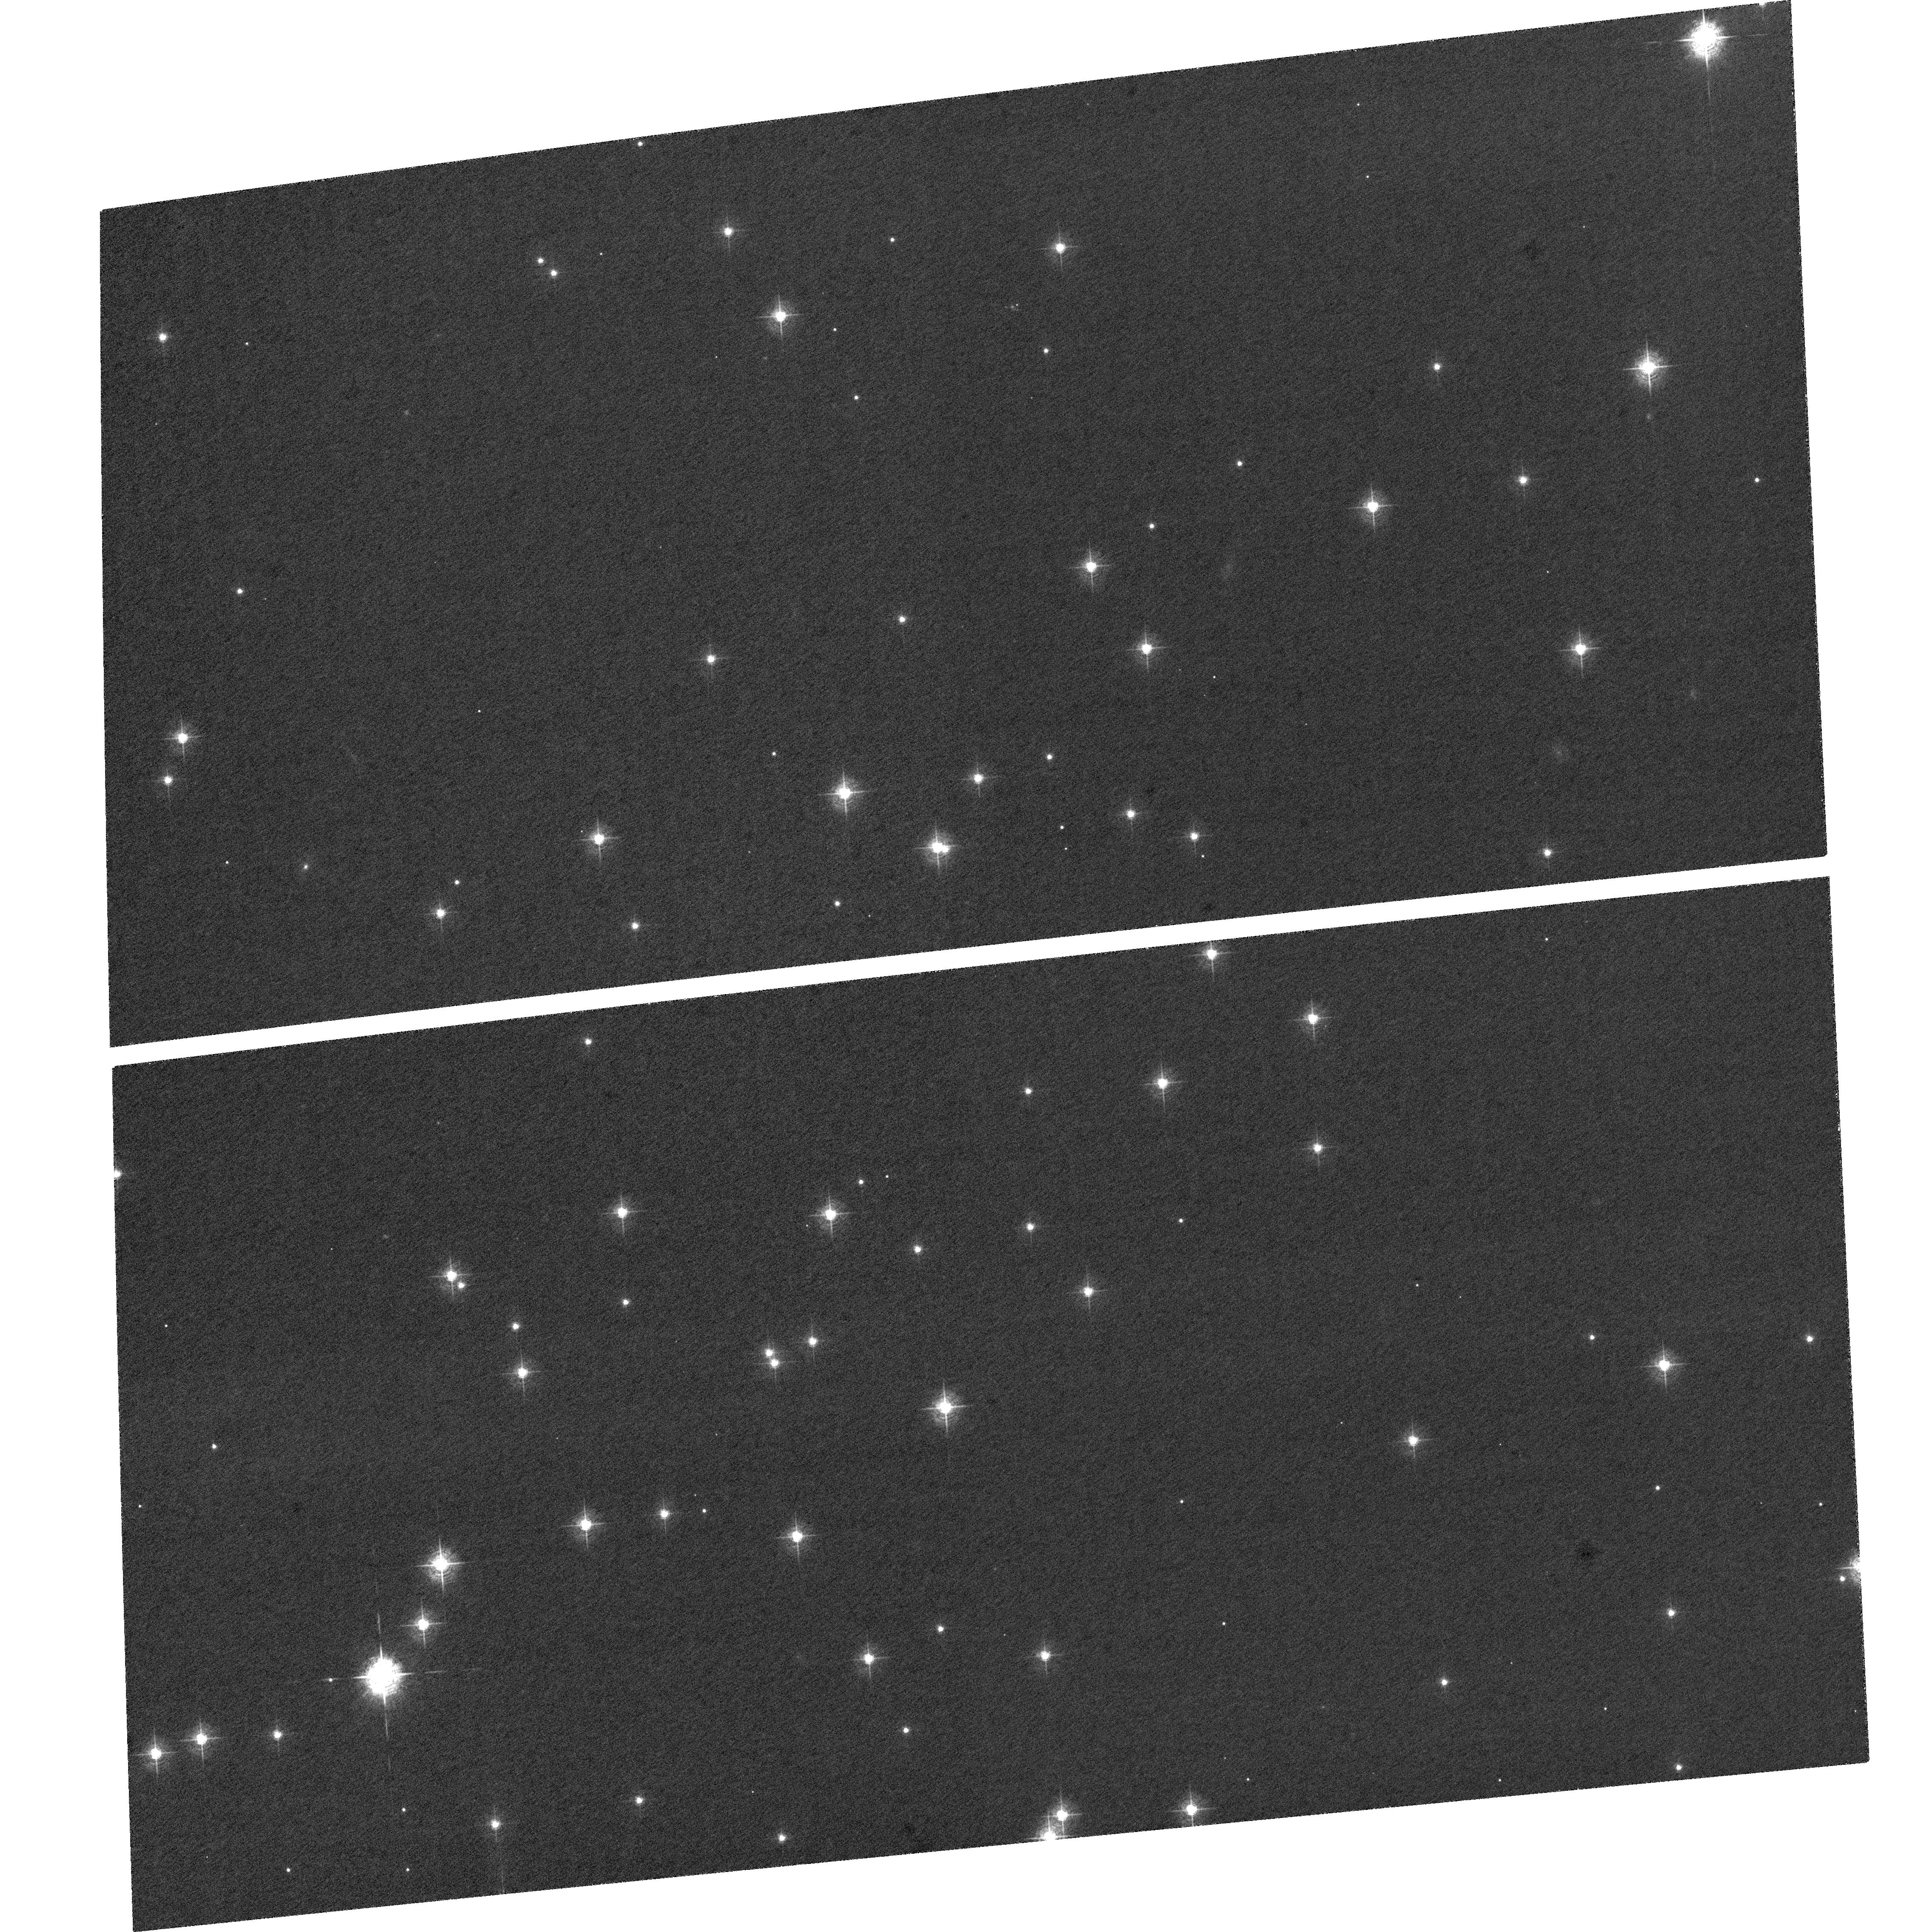
Target: NGC-188-58. Instrument: ACS/WFC. Filter: F502N. Exposure: 1.6 h. Observation ID: hst_9014_b1_acs_wfc_f502n_j8bxb1

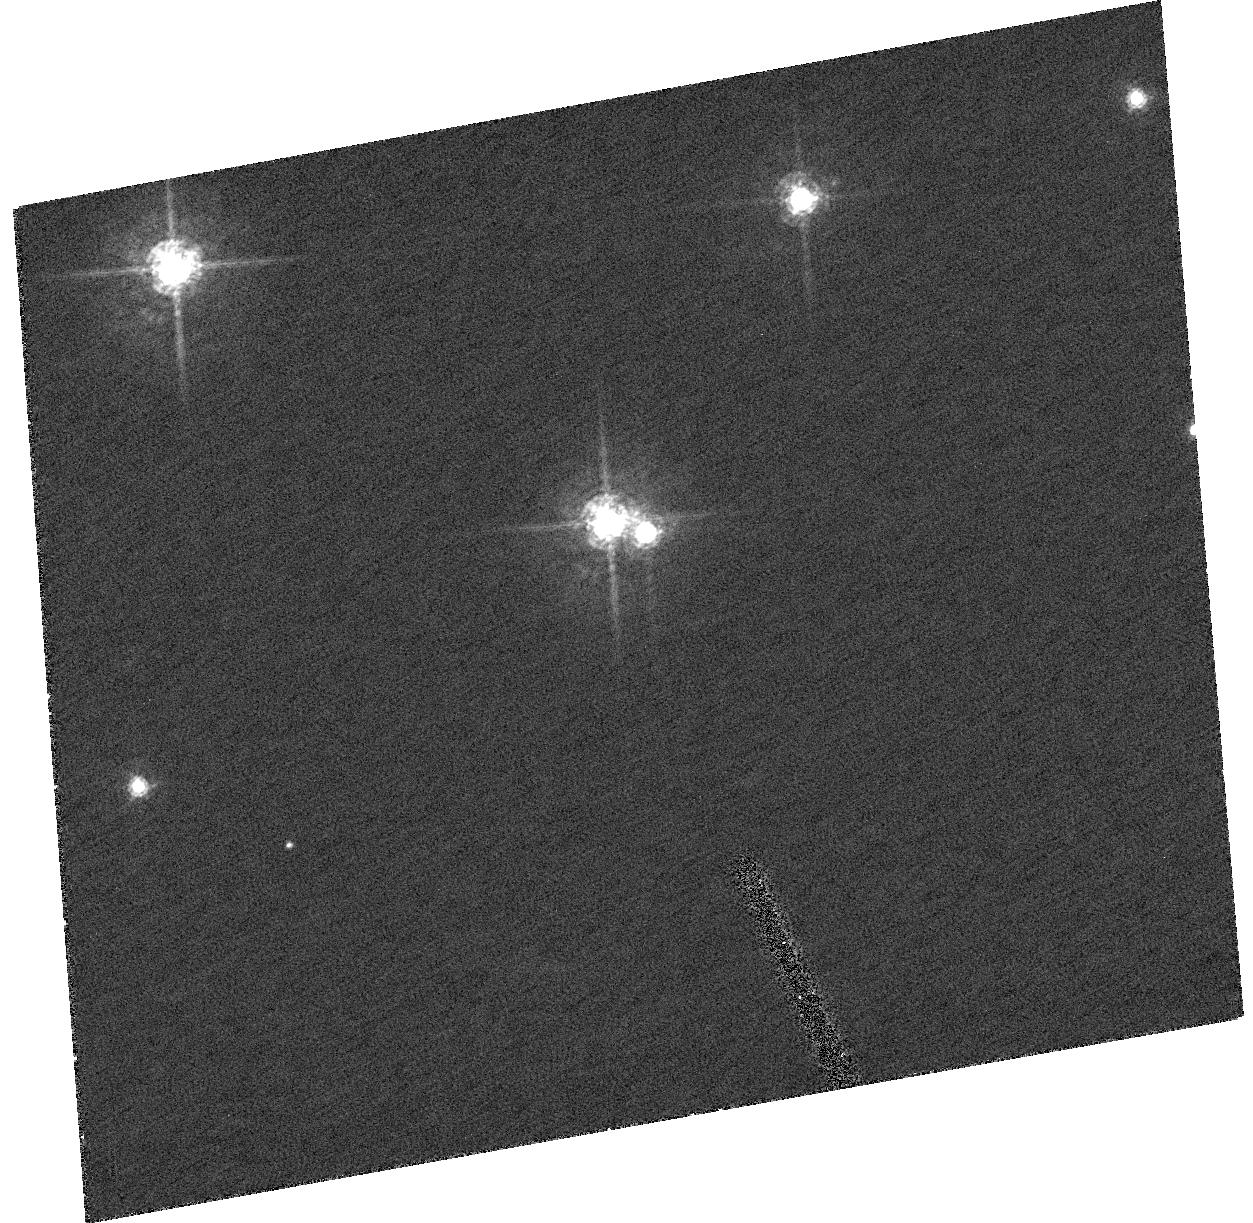
Target: NGC-188-58. Instrument: ACS/HRC. Filter: F550M. Exposure: 53 min. Observation ID: hst_9014_a1_acs_hrc_f550m_j8bxa1

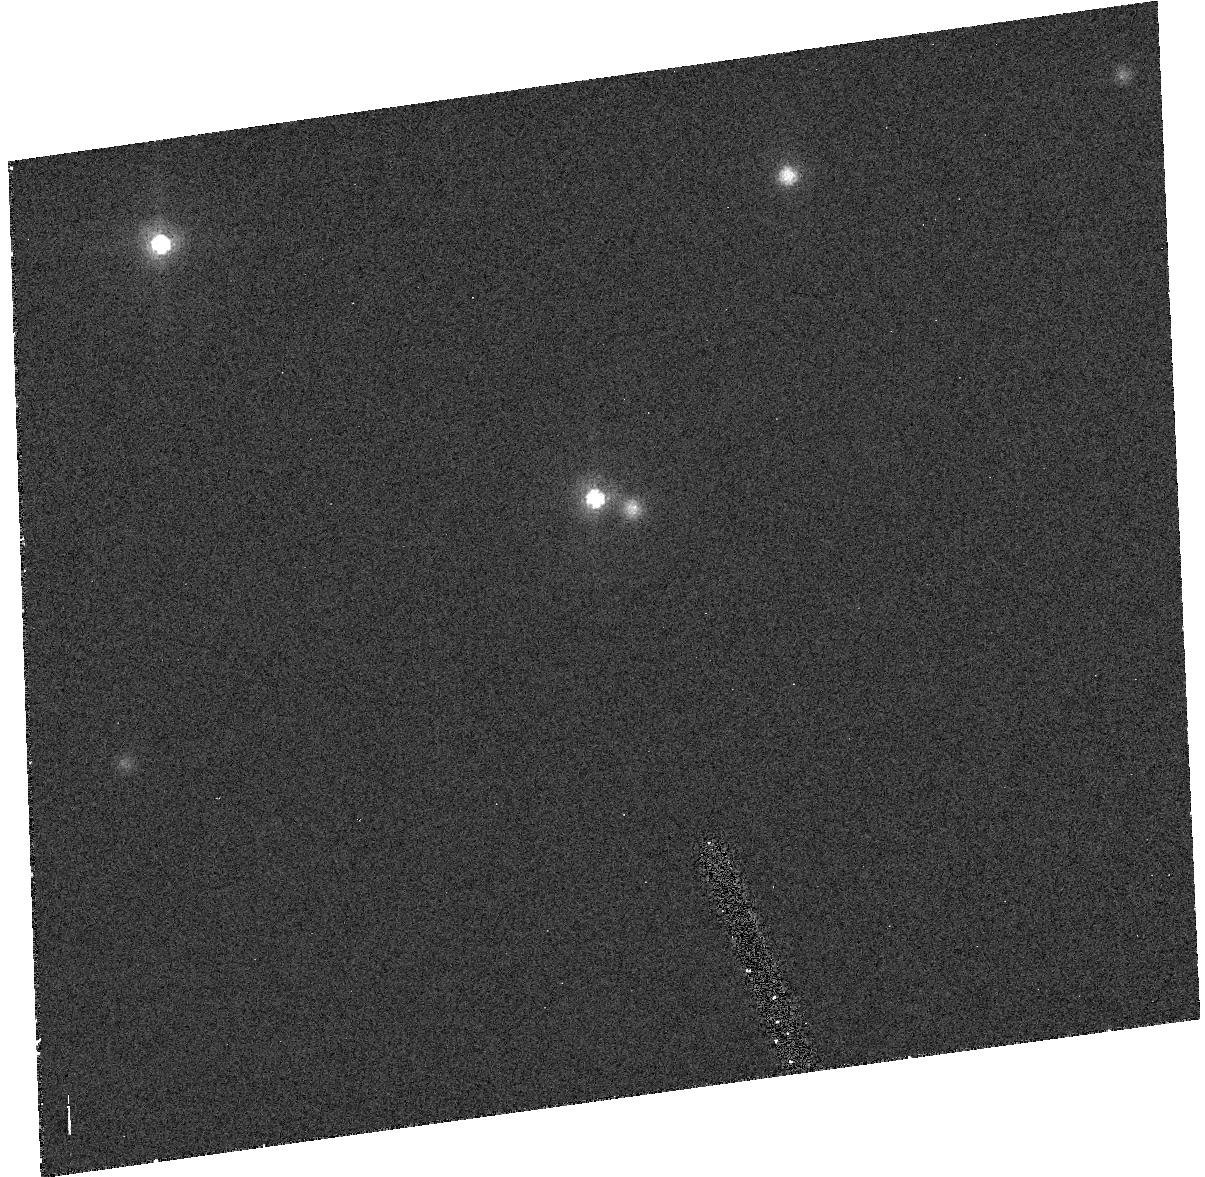
Target: NGC-188-58. Instrument: ACS/HRC. Filter: F502N. Exposure: 1.7 h. Observation ID: hst_9014_a2_acs_hrc_f502n_j8bxa2

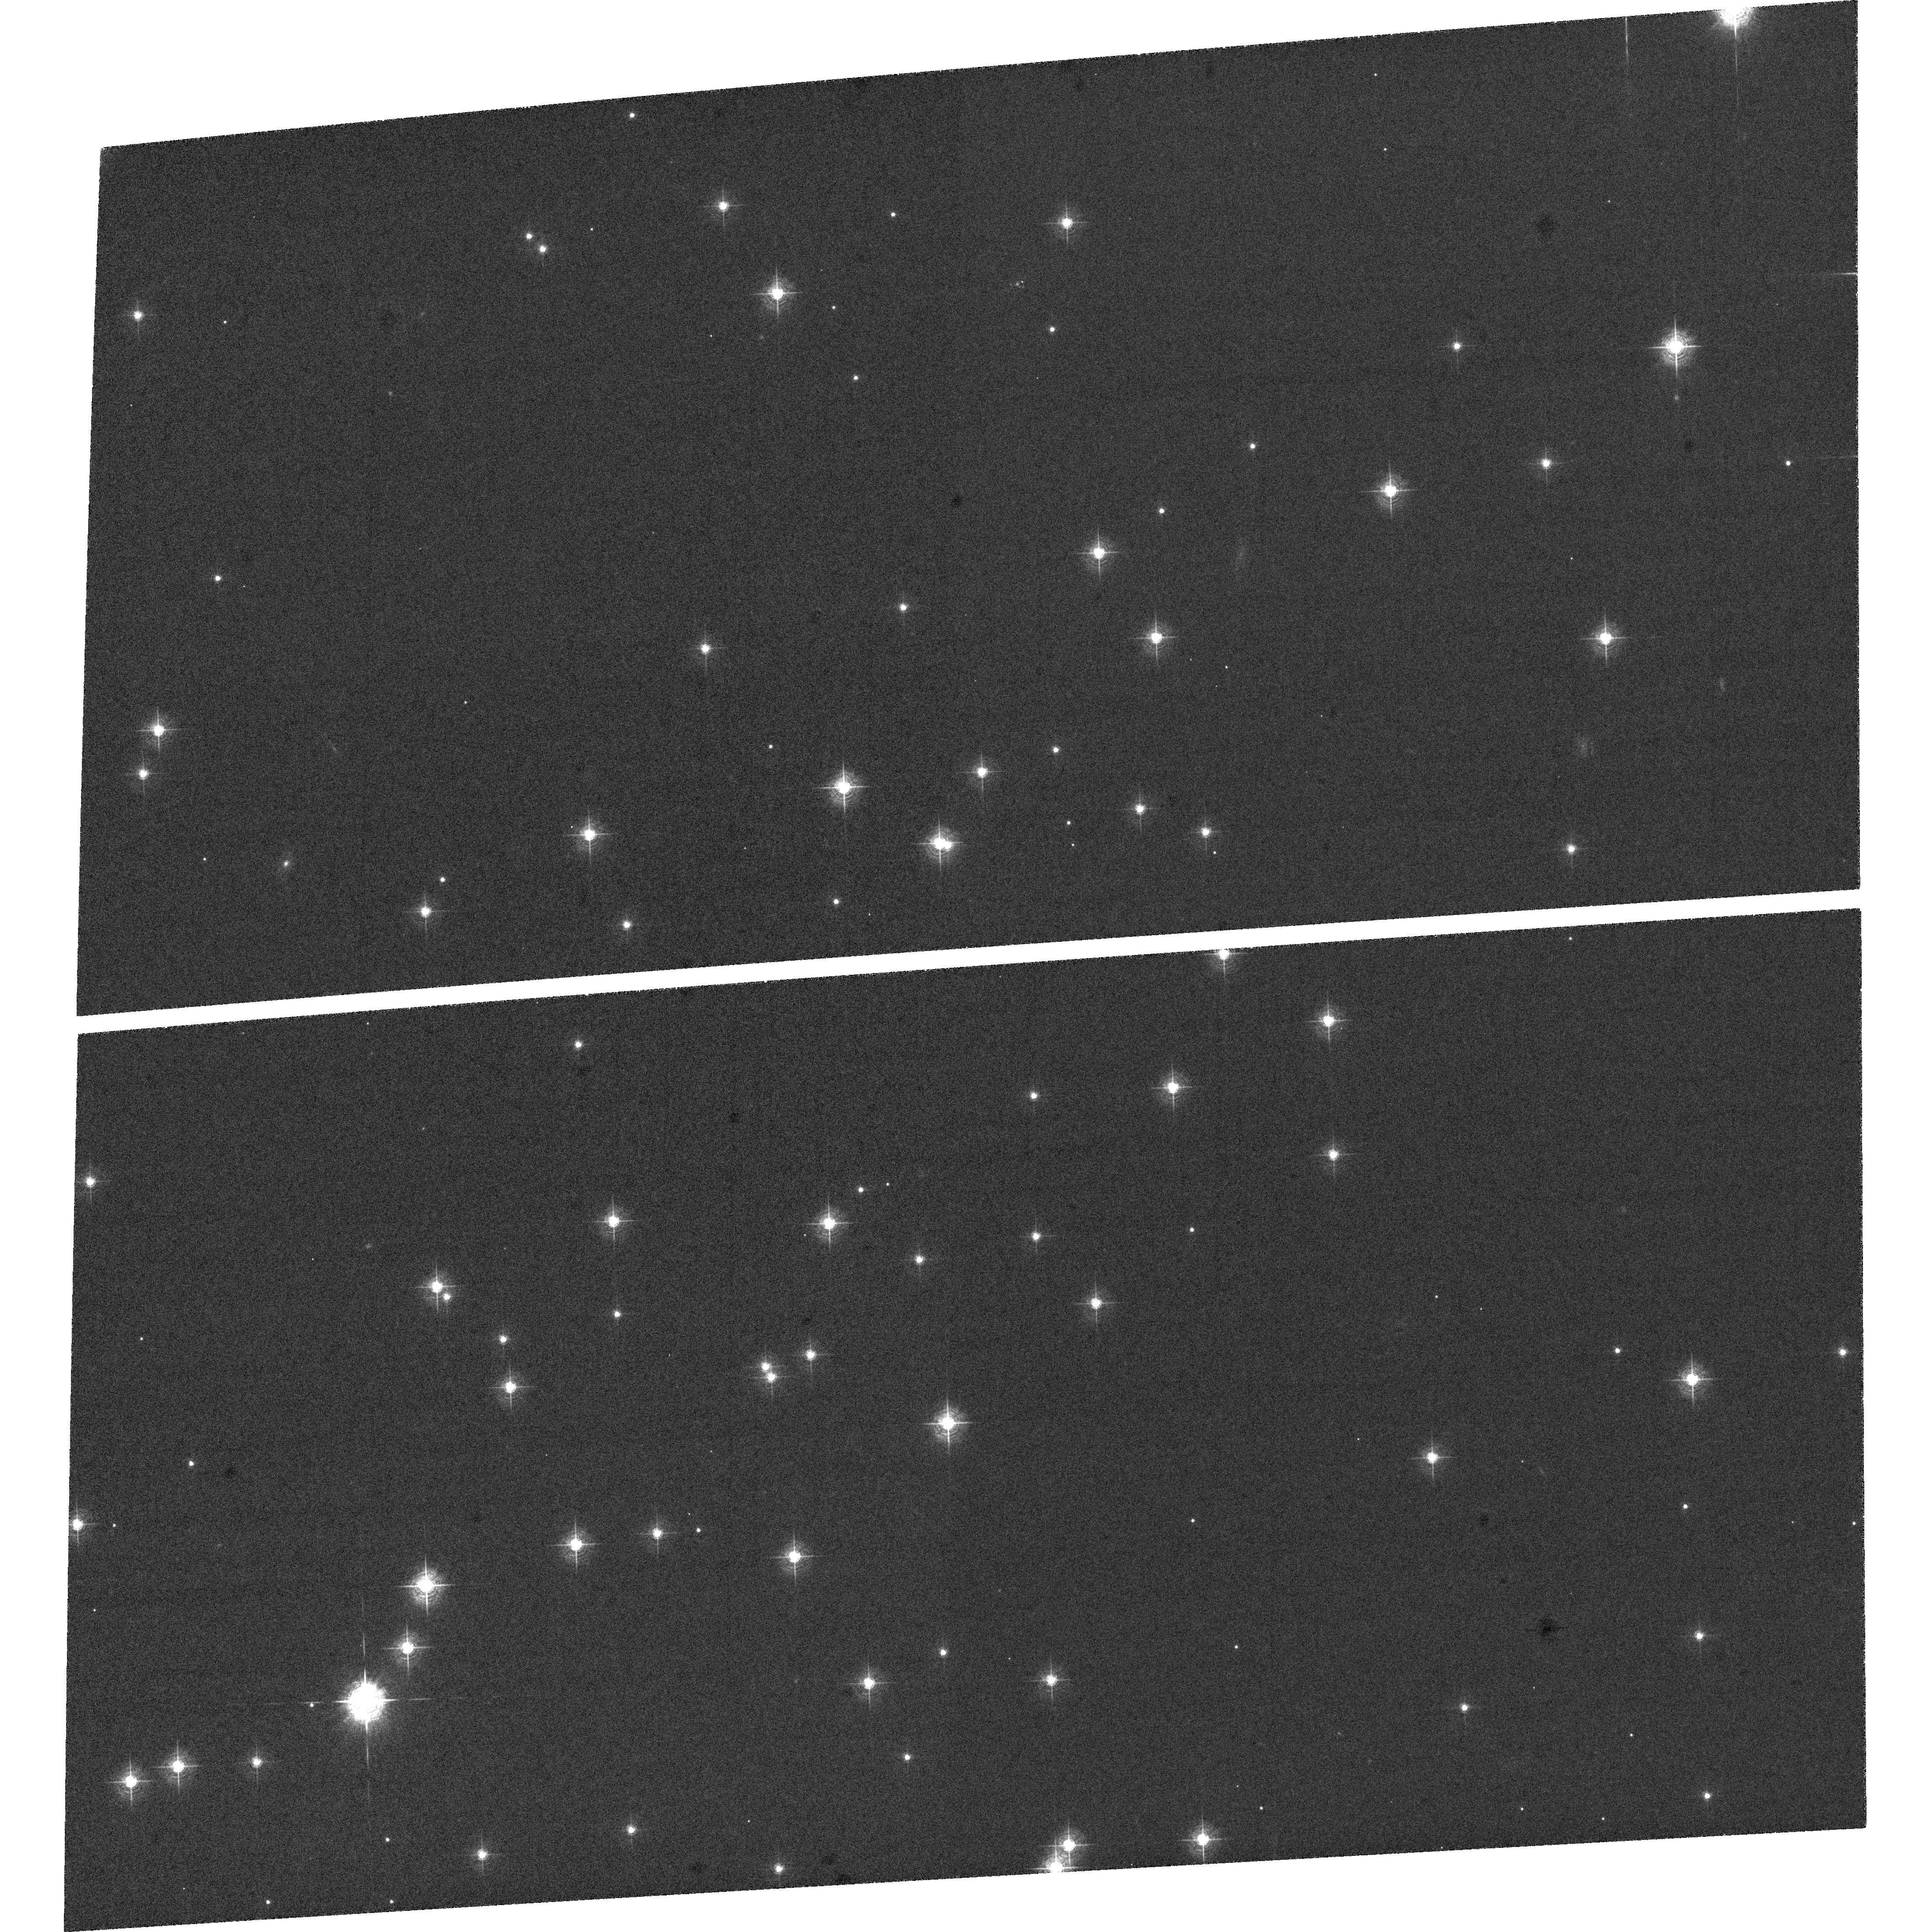
Target: NGC-188-58. Instrument: ACS/WFC. Filter: F502N. Exposure: 1.9 h. Observation ID: hst_9014_b2_acs_wfc_f502n_j8bxb2

ACS Fine Corrector Alignment (PI: Hartig, George)

The proposal attempts to optimize the ACS image quality over the fields of both the WFC and HRC channels by adjusting the IM1 and M1 corrector mechanisms in both tip/tilt (cylinder rotation) and focus. This activity uses the same target field and exposures as proposal 9013 (ACS Coarse Corrector Alignment), but performs fine focus and tip/tilt scans to refine the alignment resulting from that activity.